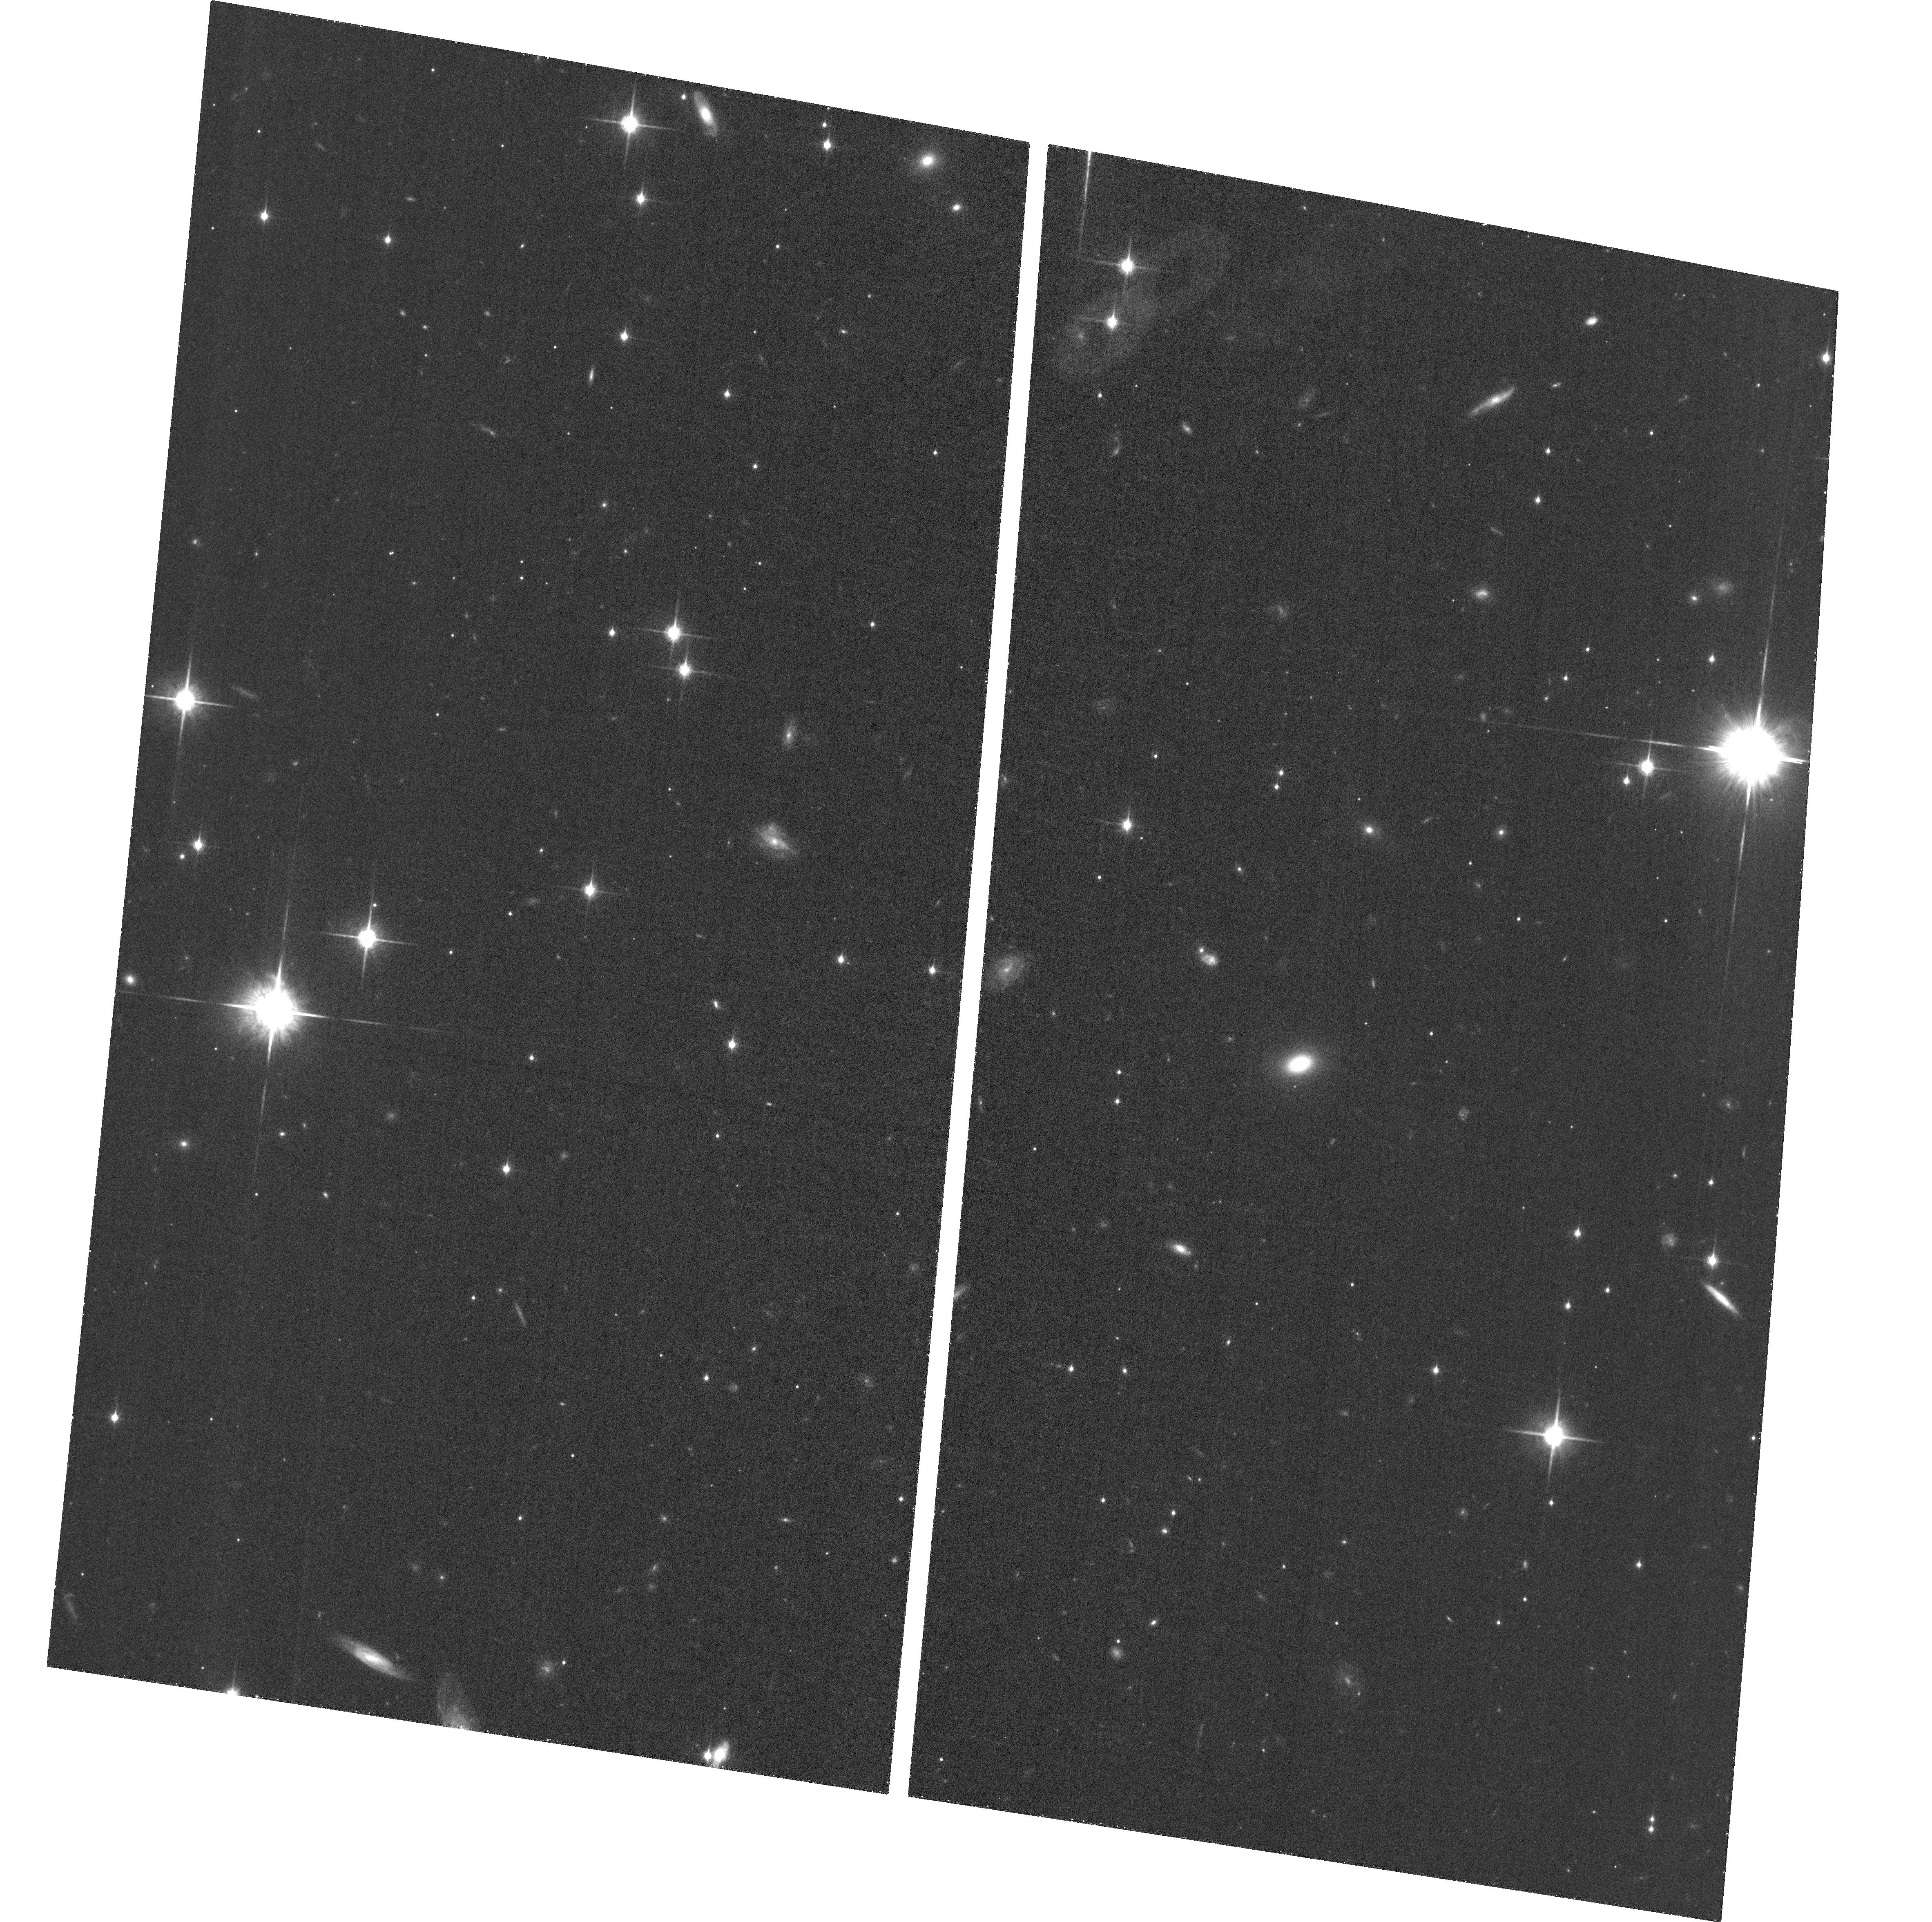
Target: J2037-4537
Instrument: ACS/WFC
Filter: F850LP
Exposure: 37 min
Observation ID: hst_16507_01_acs_wfc_f850lp_jejd01

Identifying a Gravitationally Lensed Quasar or A Close Quasar Pair at z=5.66 (PI: Yue, Minghao)

We propose high-resolution ACS imaging to resolve the nature of a newly discovered double quasar system at z=5.66, J2037-4537, which could be either a close quasar pair or a gravitationally lensed quasar. Ground-based observations show that J2037-4537 consists of two point sources separated by 1.26", both of which have a spectrum of a z=5.66 quasar. However, limited by the seeing, it is uncertain whether the lens galaxy exists. The two components are either a physical quasar pair or lensed images of the same quasar. In the former case, J2037-4537 will be the highest redshift quasar pair, which will place strong constraints on the model of AGN formation and evolution, and will enable follow-up observations to study galaxy mergers that trigger quasar activity, to probe the kpc-scale structure of the intergalactic medium at z>5.5 for the first time, and to search for protocluster traced by the quasar pair. In the latter case, J2037-4537 will be the second lensed quasar discovered at z>5 and will be an excellent case study for the high-z SMBH population, aided by lensing magnification. With an Einstein ring size of 1.26", J2037-4537 will provide the best chance to detect the stellar light from a quasar host galaxy at high-z. The key to distinguishing the two scenarios is to detect the lens galaxy. However, the lens galaxy is likely only 0.3" away from the fainter quasar image, which is impossible to get resolved from the ground. Here we propose to use ACS/WFC to confirm (or rule out) the presence of the foreground lens galaxy. With a modest request of 1 orbit, we will identify J2037-4537 as either a lensing system or a close quasar pair and prepare for follow-up observations.